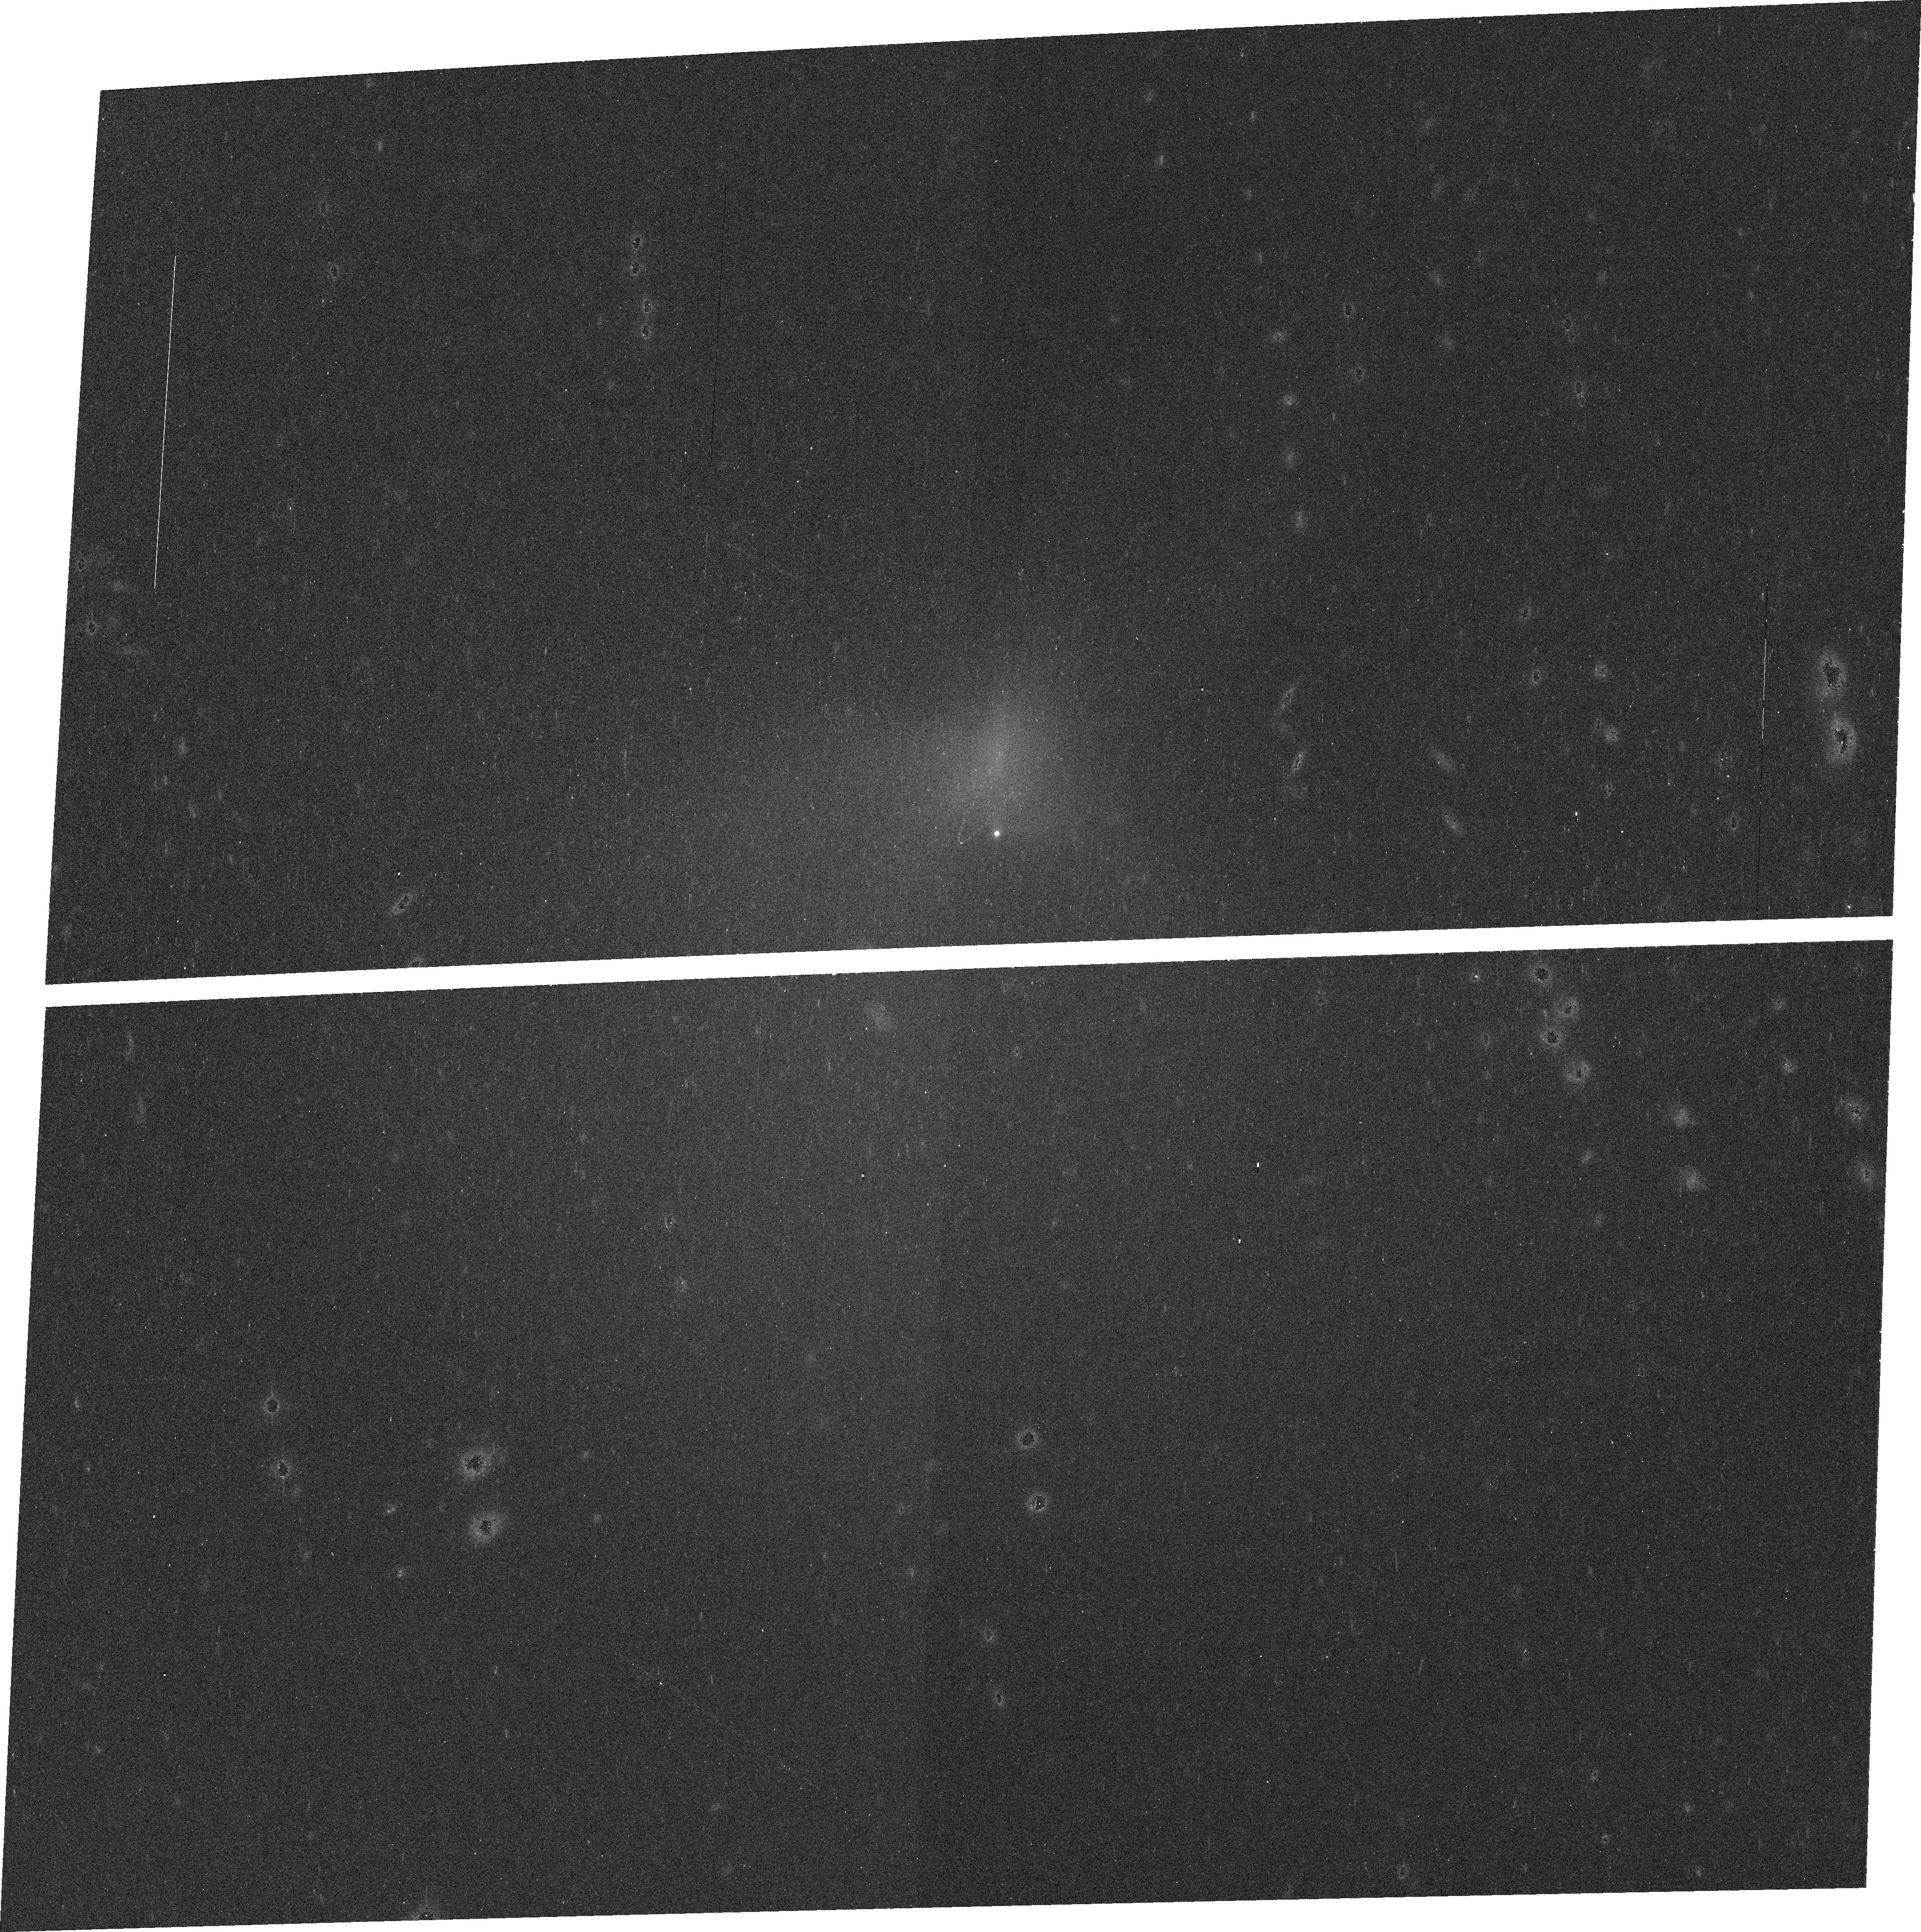
Target: 2000EC98-CORRECTION. Instrument: ACS/WFC. Filter: F625W. Exposure: 11 min. Observation ID: j9mc70030

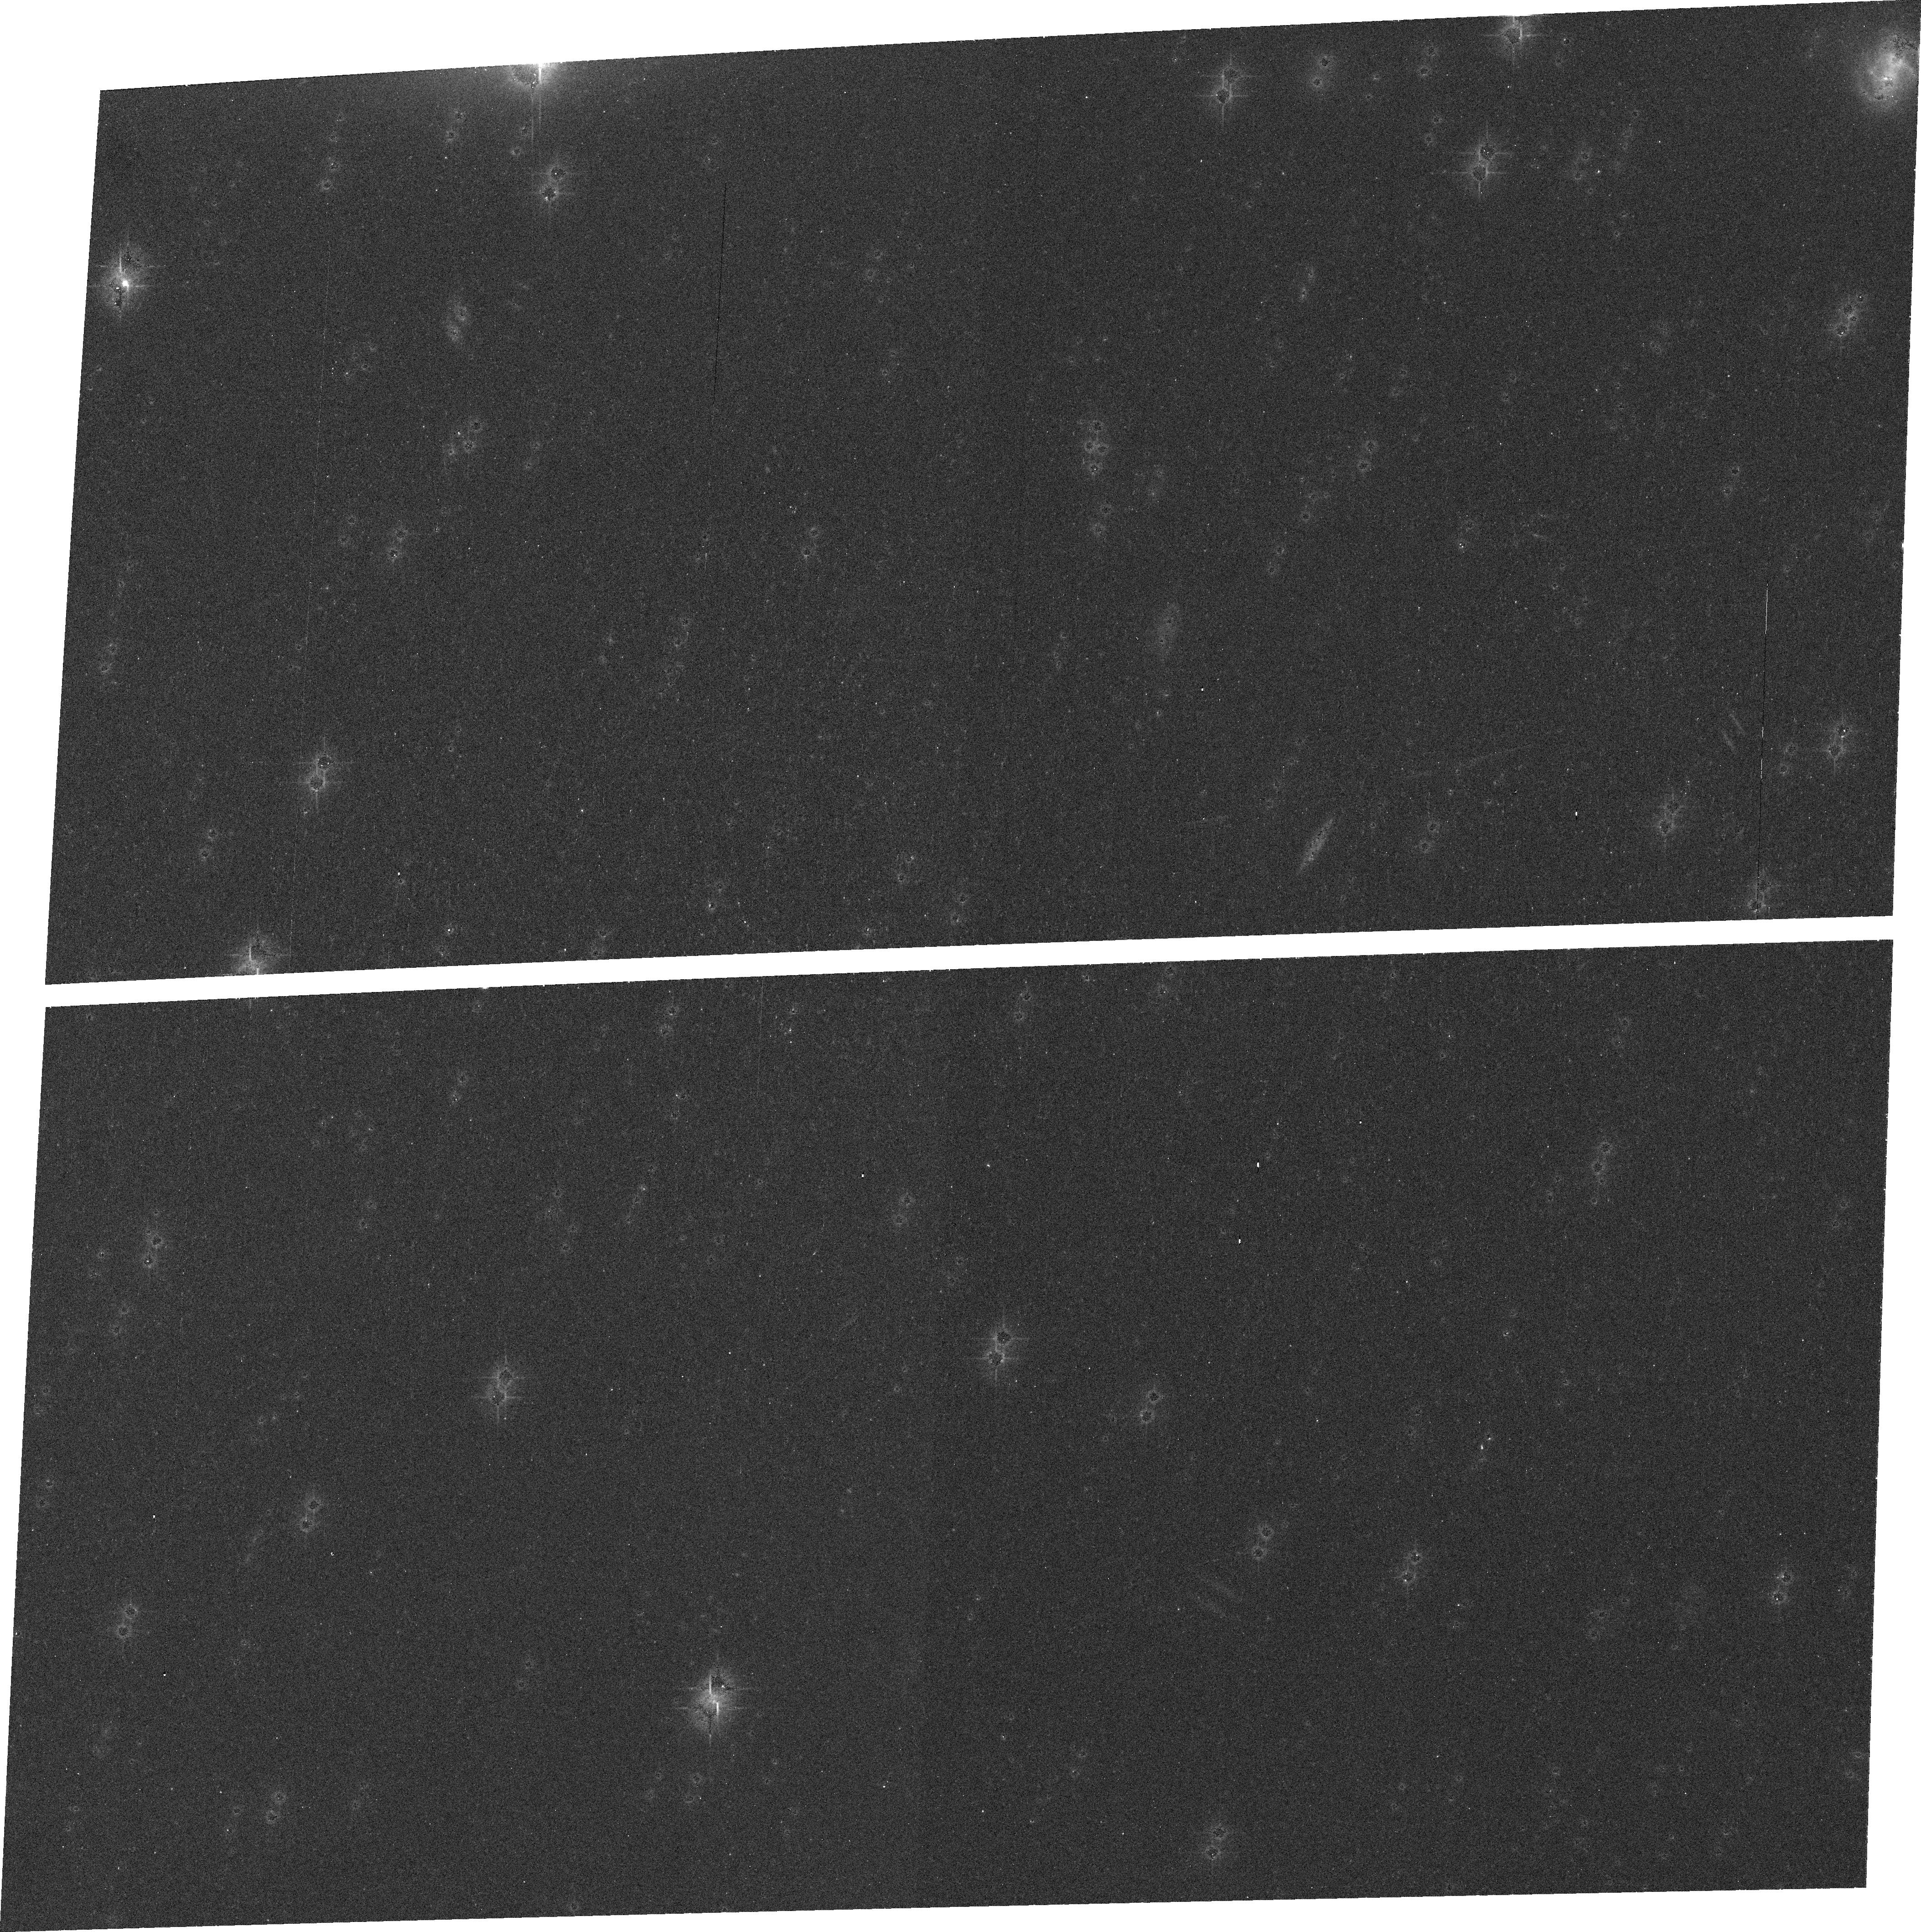
Target: 2000EC98. Instrument: ACS/WFC. Filter: F625W. Exposure: 11 min. Observation ID: j9mc10030

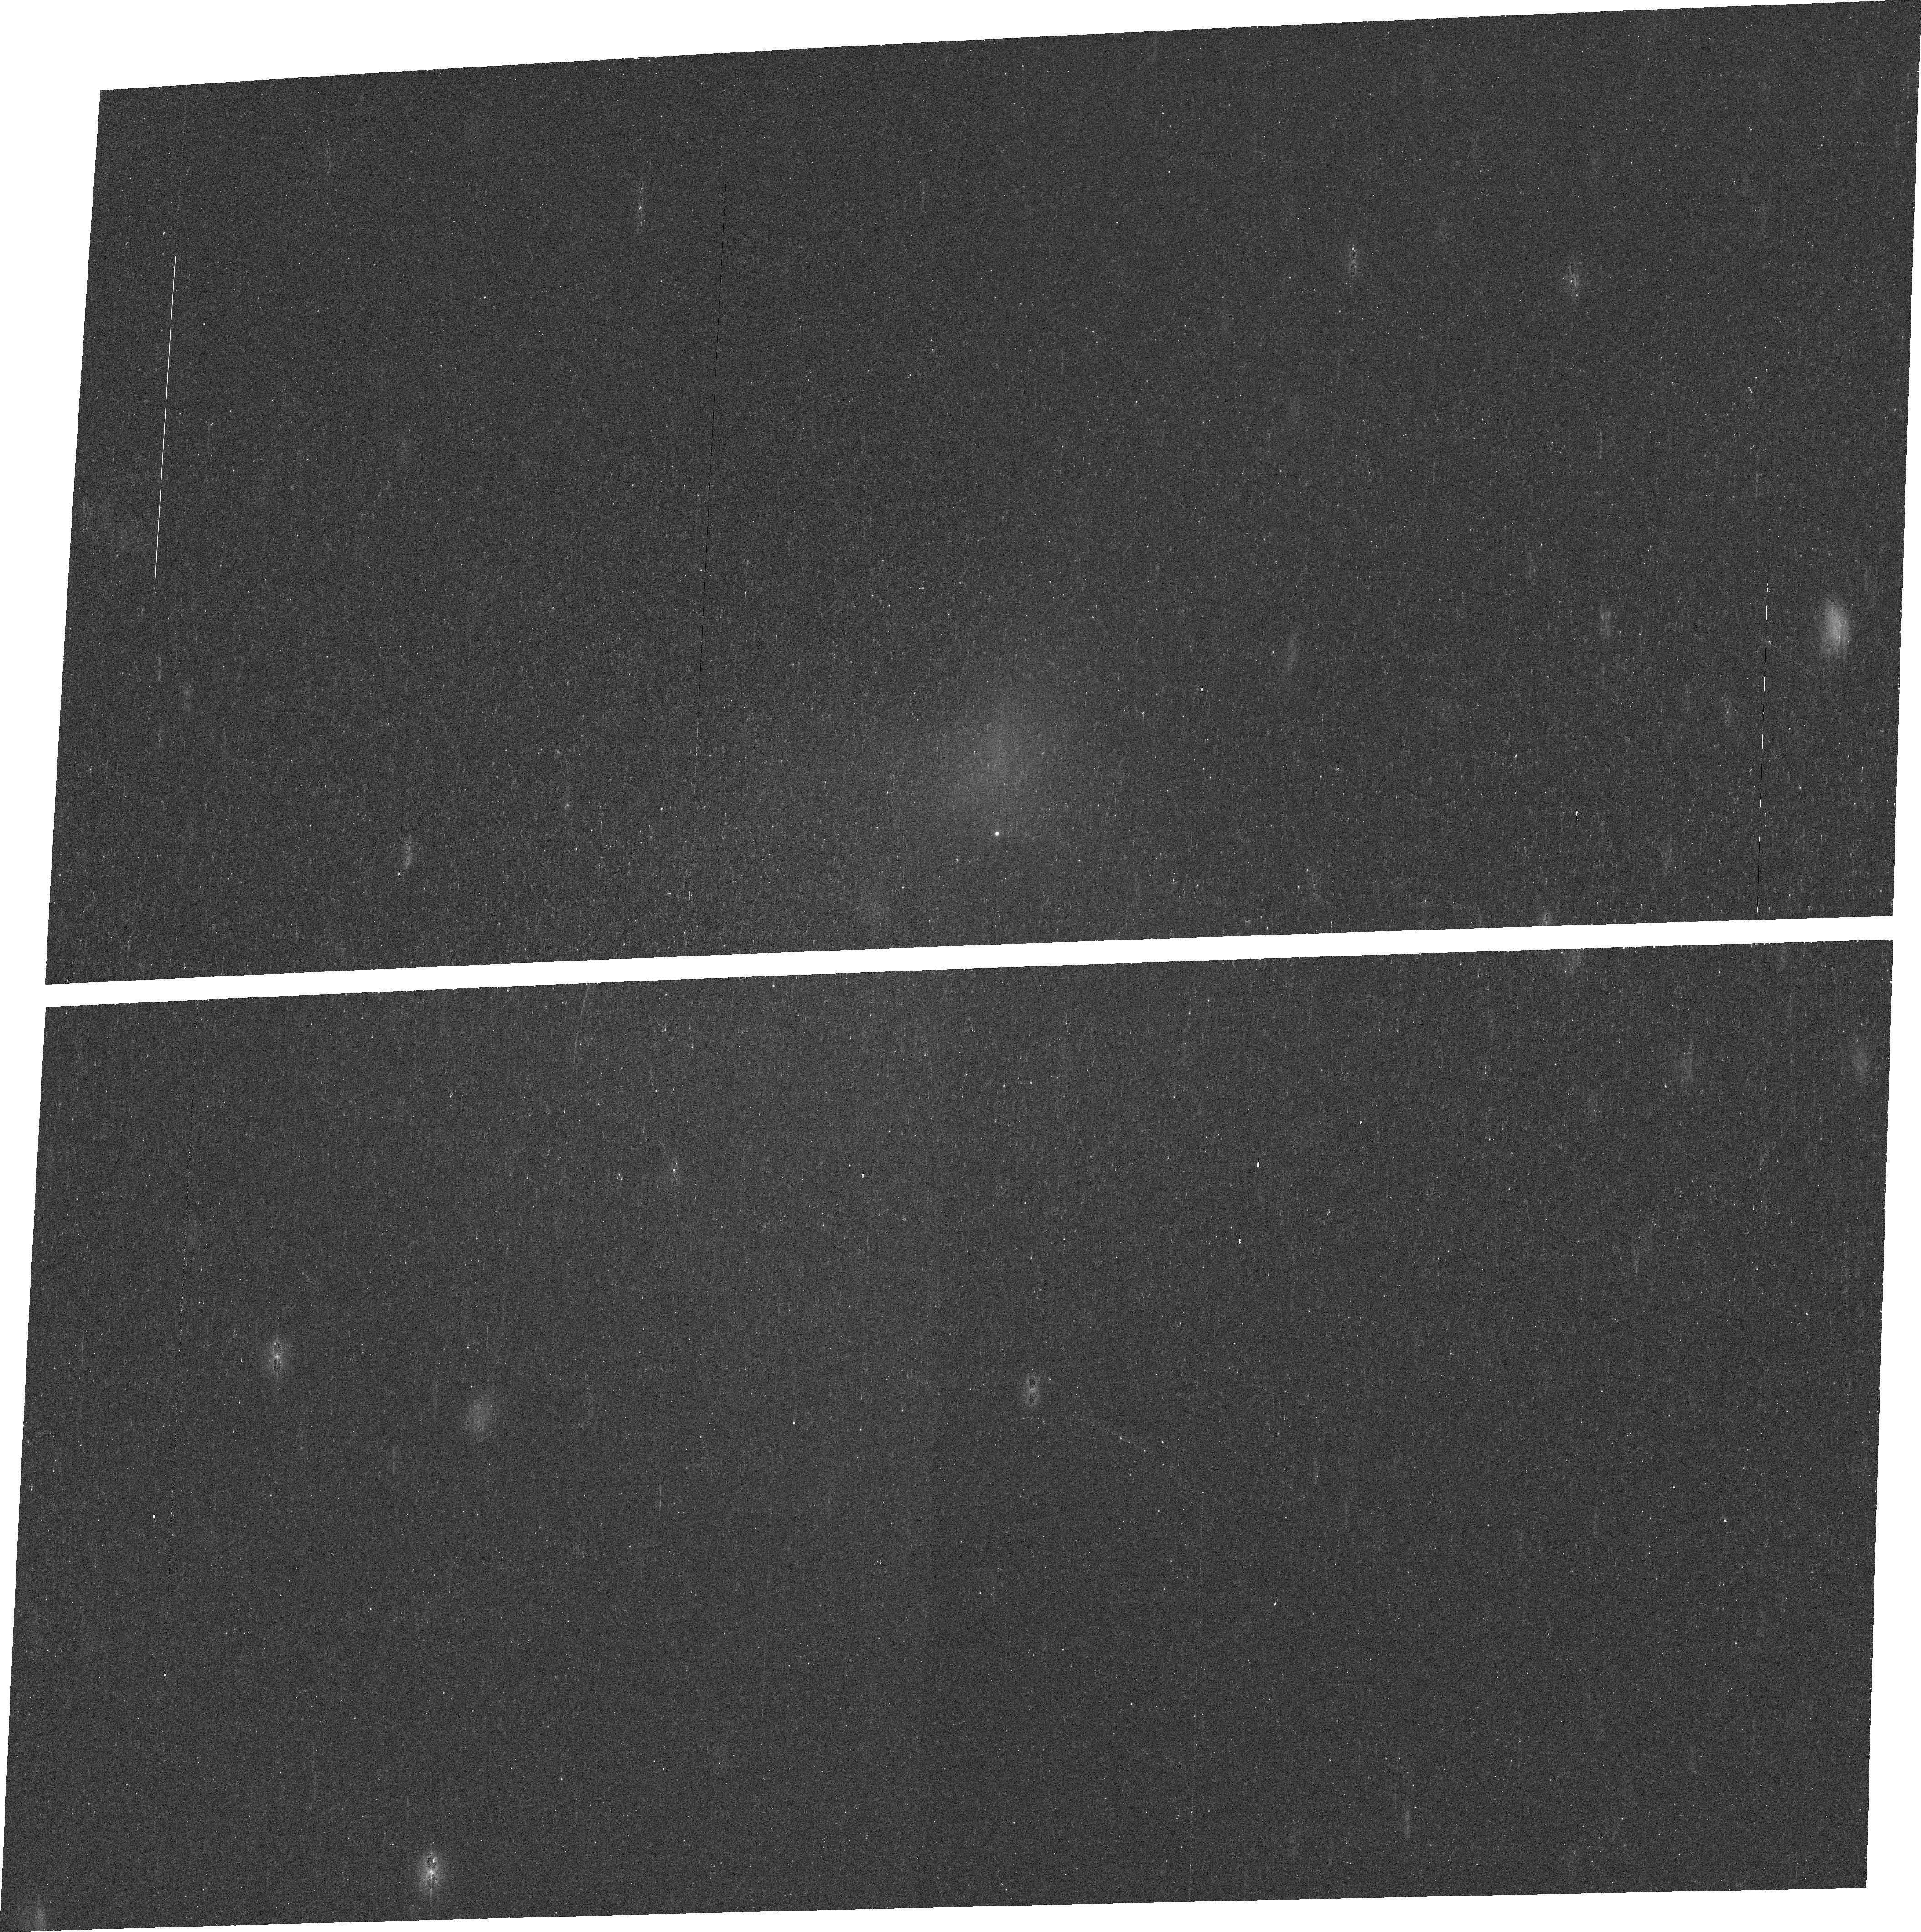
Target: 2000EC98-CORRECTION. Instrument: ACS/WFC. Filter: F435W. Exposure: 13 min. Observation ID: j9mc70010

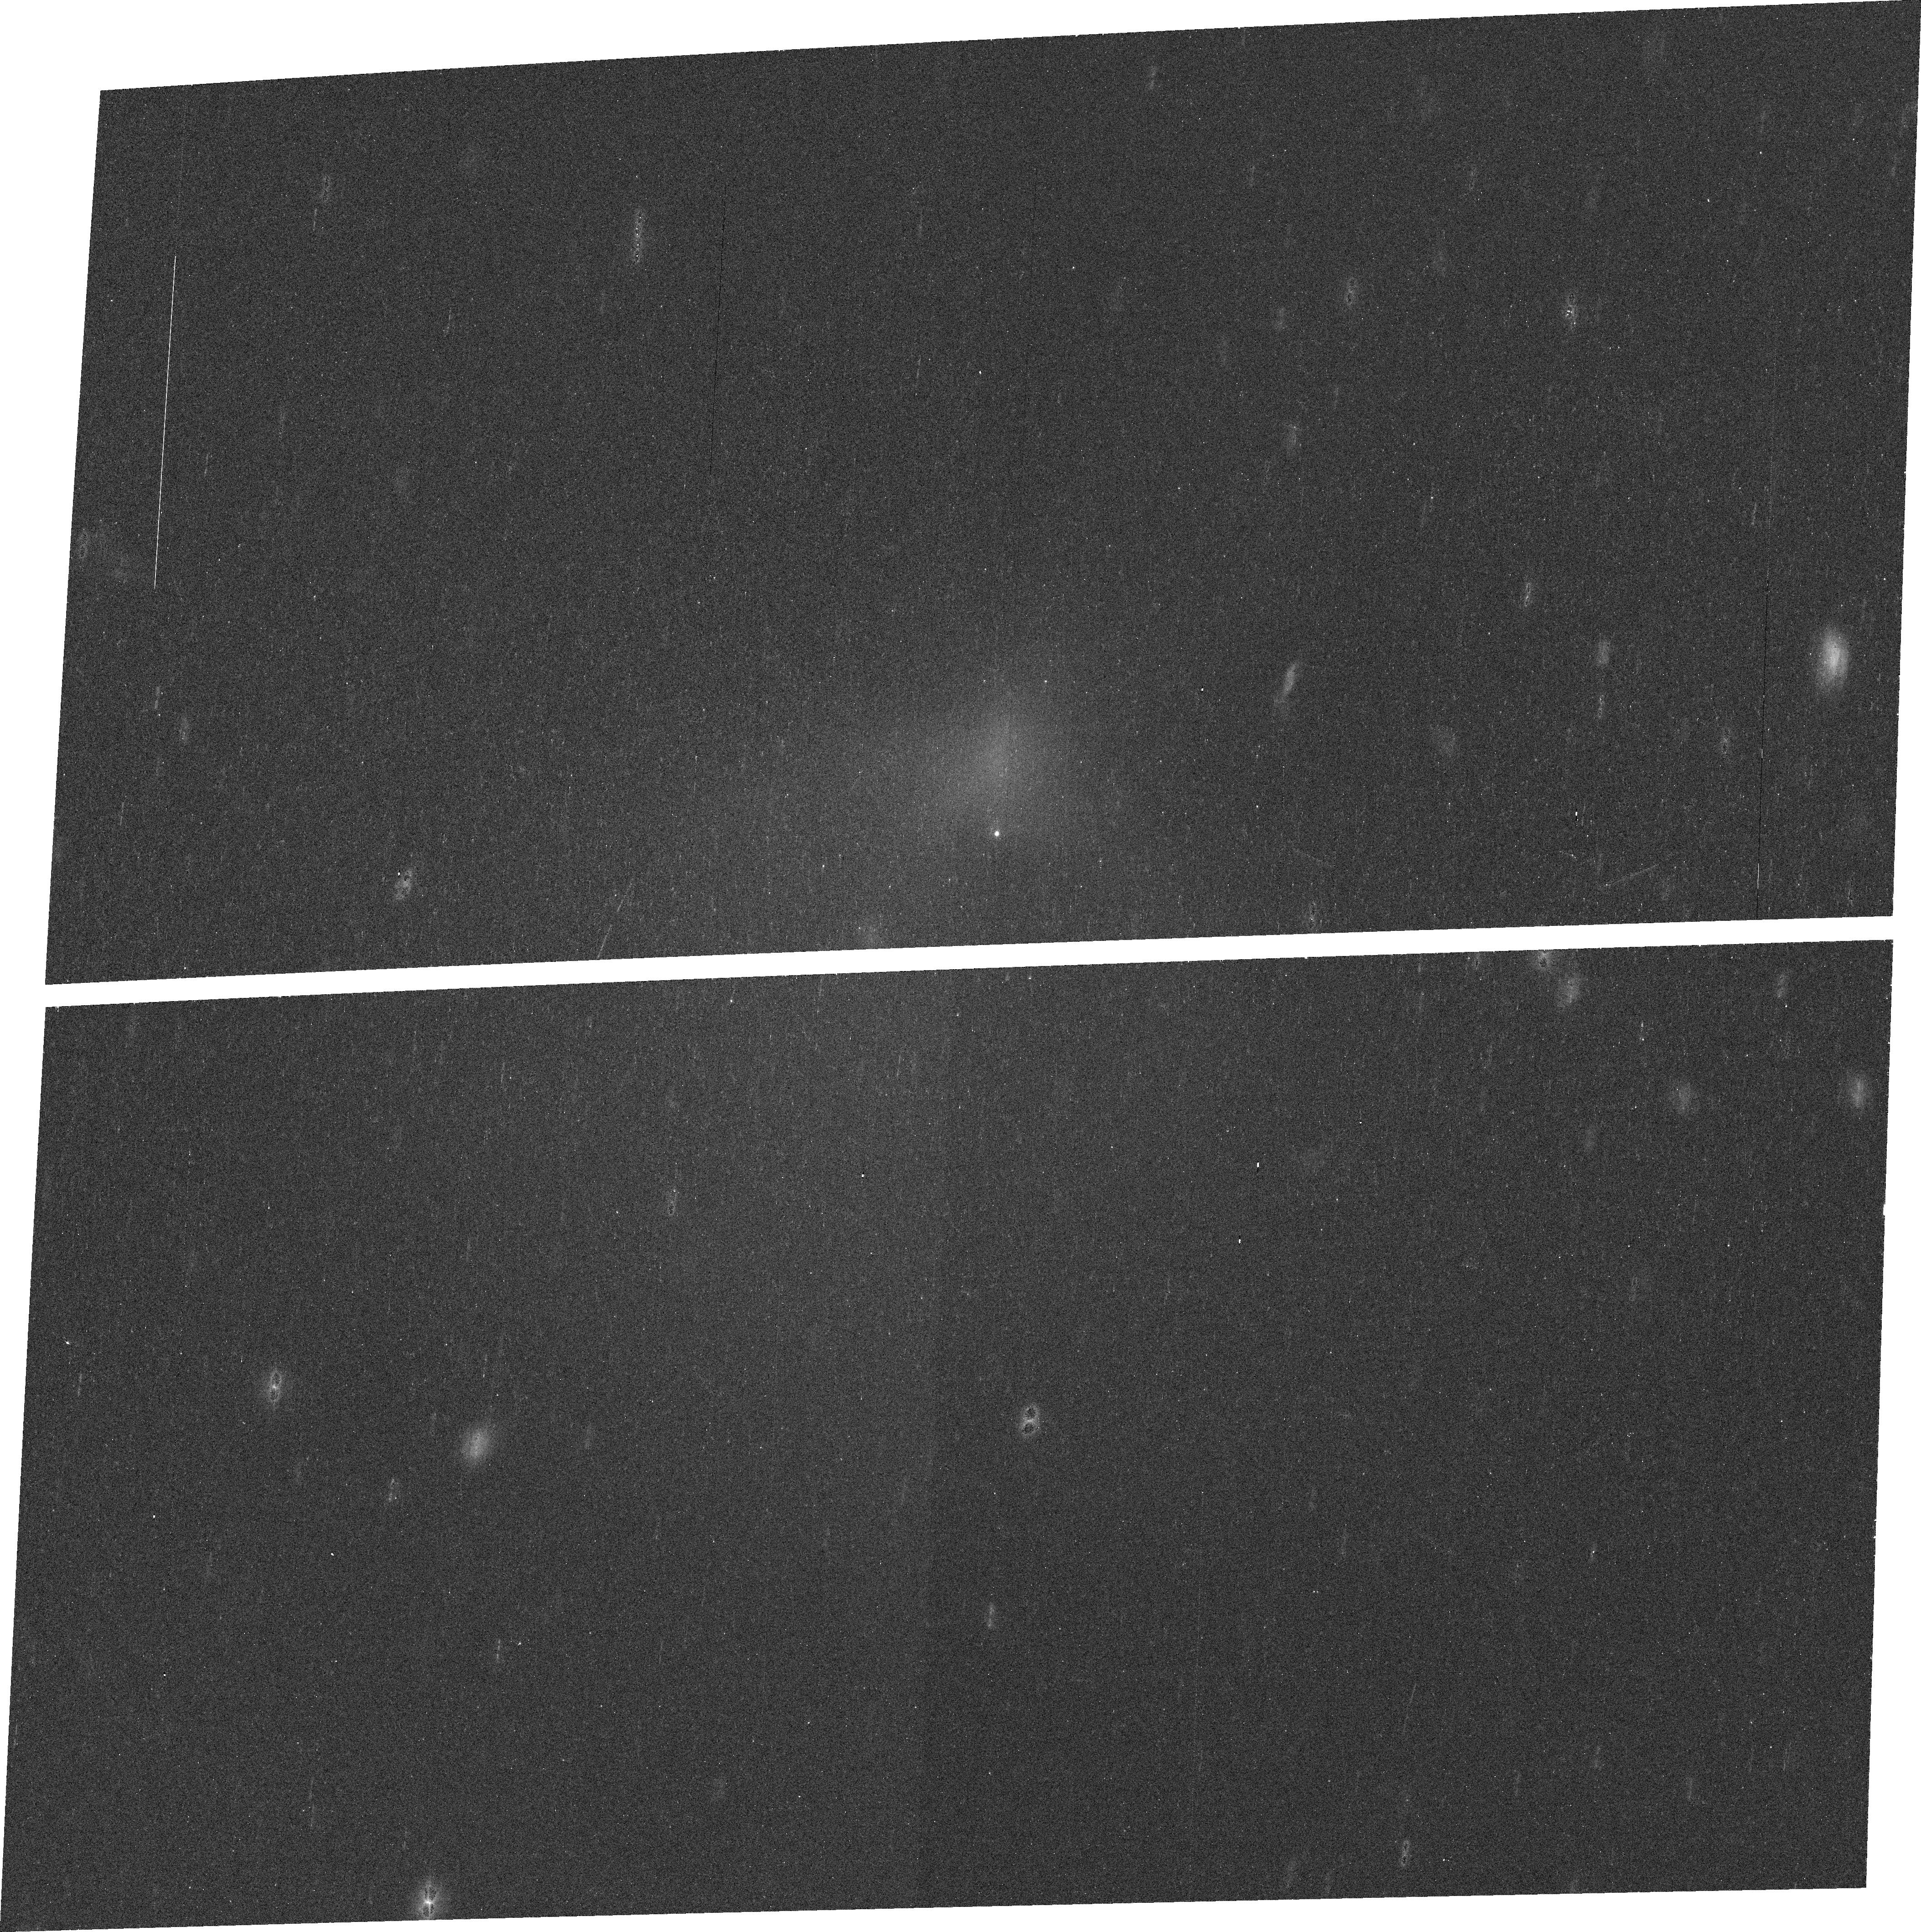
Target: 2000EC98-CORRECTION. Instrument: ACS/WFC. Filter: F555W. Exposure: 11 min. Observation ID: j9mc70020

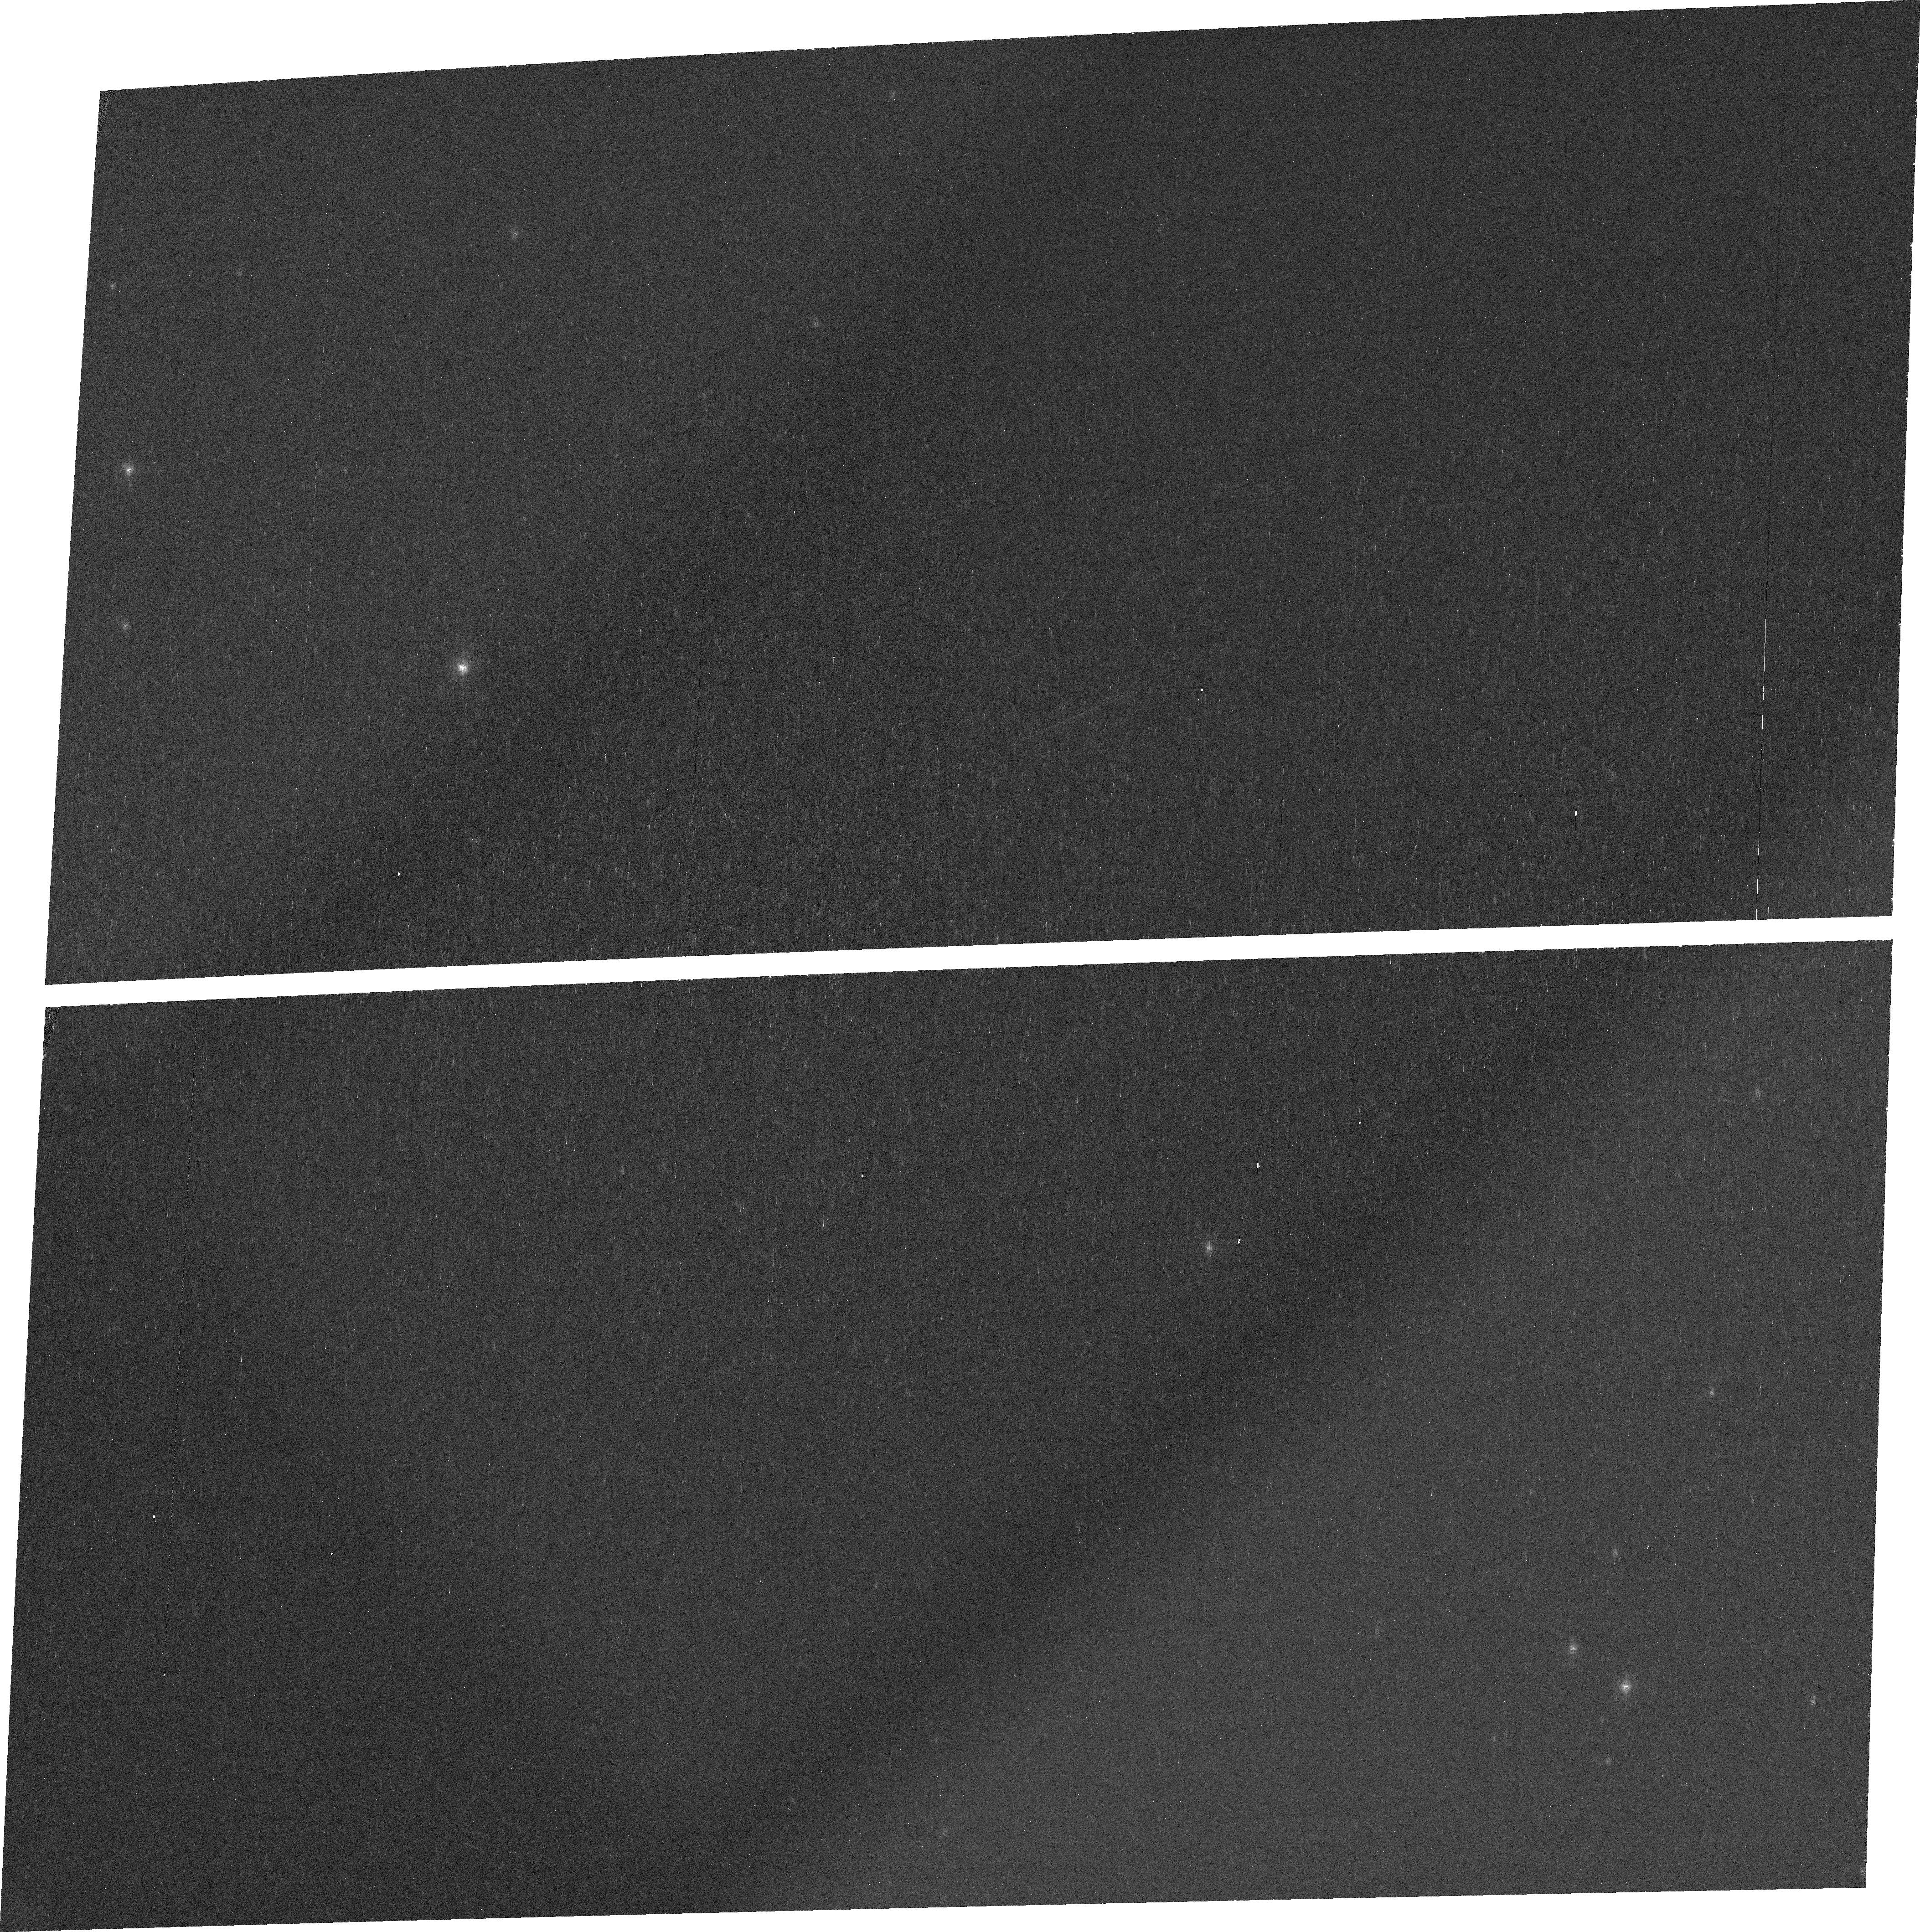
Target: 2000EC98. Instrument: ACS/WFC. Filter: FR388N. Exposure: 26 min. Observation ID: j9mc30040

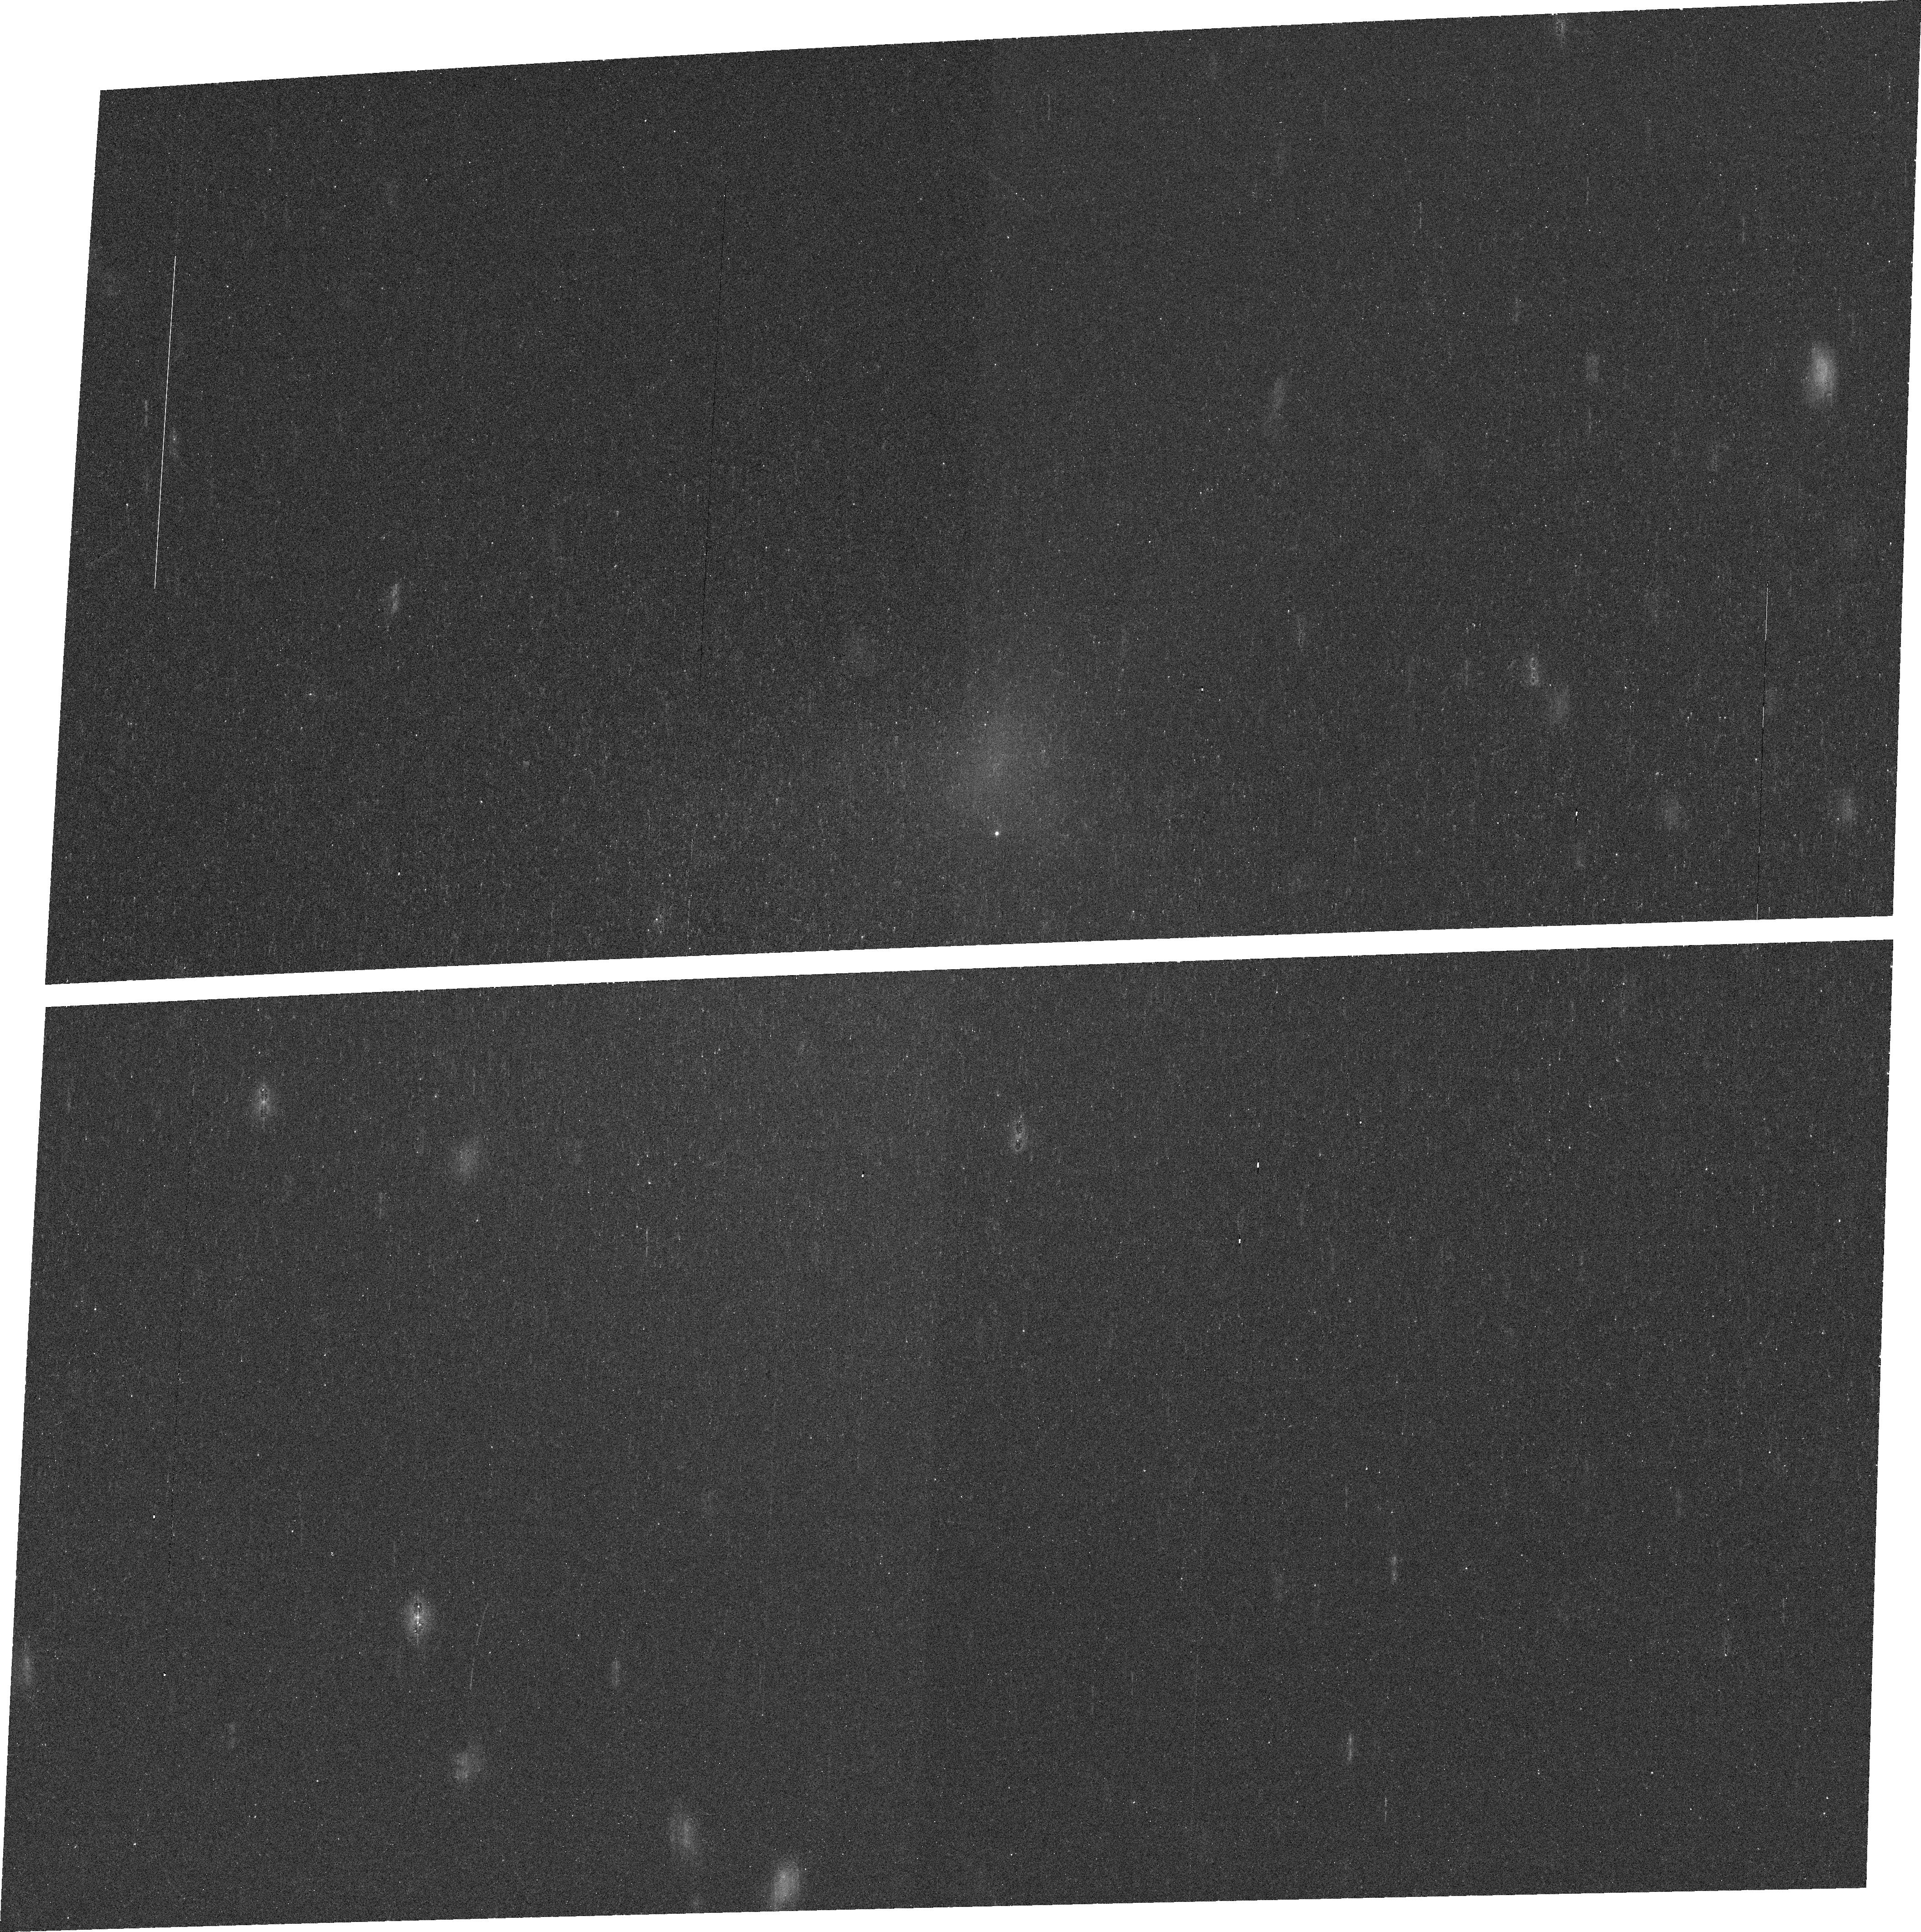
Target: 2000EC98-CORRECTION. Instrument: ACS/WFC. Filter: F435W. Exposure: 13 min. Observation ID: j9mc60010

Observations of the active Centaur {60558} 2000 EC98 (PI: Choi, Young-Jun)

On the next-to-last day of 2005, an amazing discovery was made. A modest member of the population of minor planets was suddenly found to be outbursting. The object, originally classified as an asteroidal body with no visible sign of coma or non-rotational photometric variations, had become a comet. (60558) 2000 EC98 is a Centaur, a class of objects that have long been seen as the precursors to many of the comets in our Solar System. This previously quiescent, fairly well-studied body has now afforded the astronomical community the opportunity to observe the changes that the earliest onset of cometary activity may bring to a planetary surface. It also allows us to test theories as to which physical characteristics may herald the potential for future activity and the existence of primordial substances, like volatiles, within the outer Solar System's asteroidal populations. We are requesting Director's Discretionary Time on the Hubble Space Telescope to observe this rare event with high spatial resolution, while the Centaur is still active, so that we may characterize the changes taking place on the nucleus, the robustness of the activity, and the nature of the dust and gas in the coma. Unlike the surfaces of Jupiter-Family Comets, which have been processed by long periods of activity, and unlike the few other active Centaurs, which were discovered after the onset of their activity, this would be a first and rare opportunity to study changes on a cometary surface soon after it evolved from a likely long period of dormancy into strong outburst.